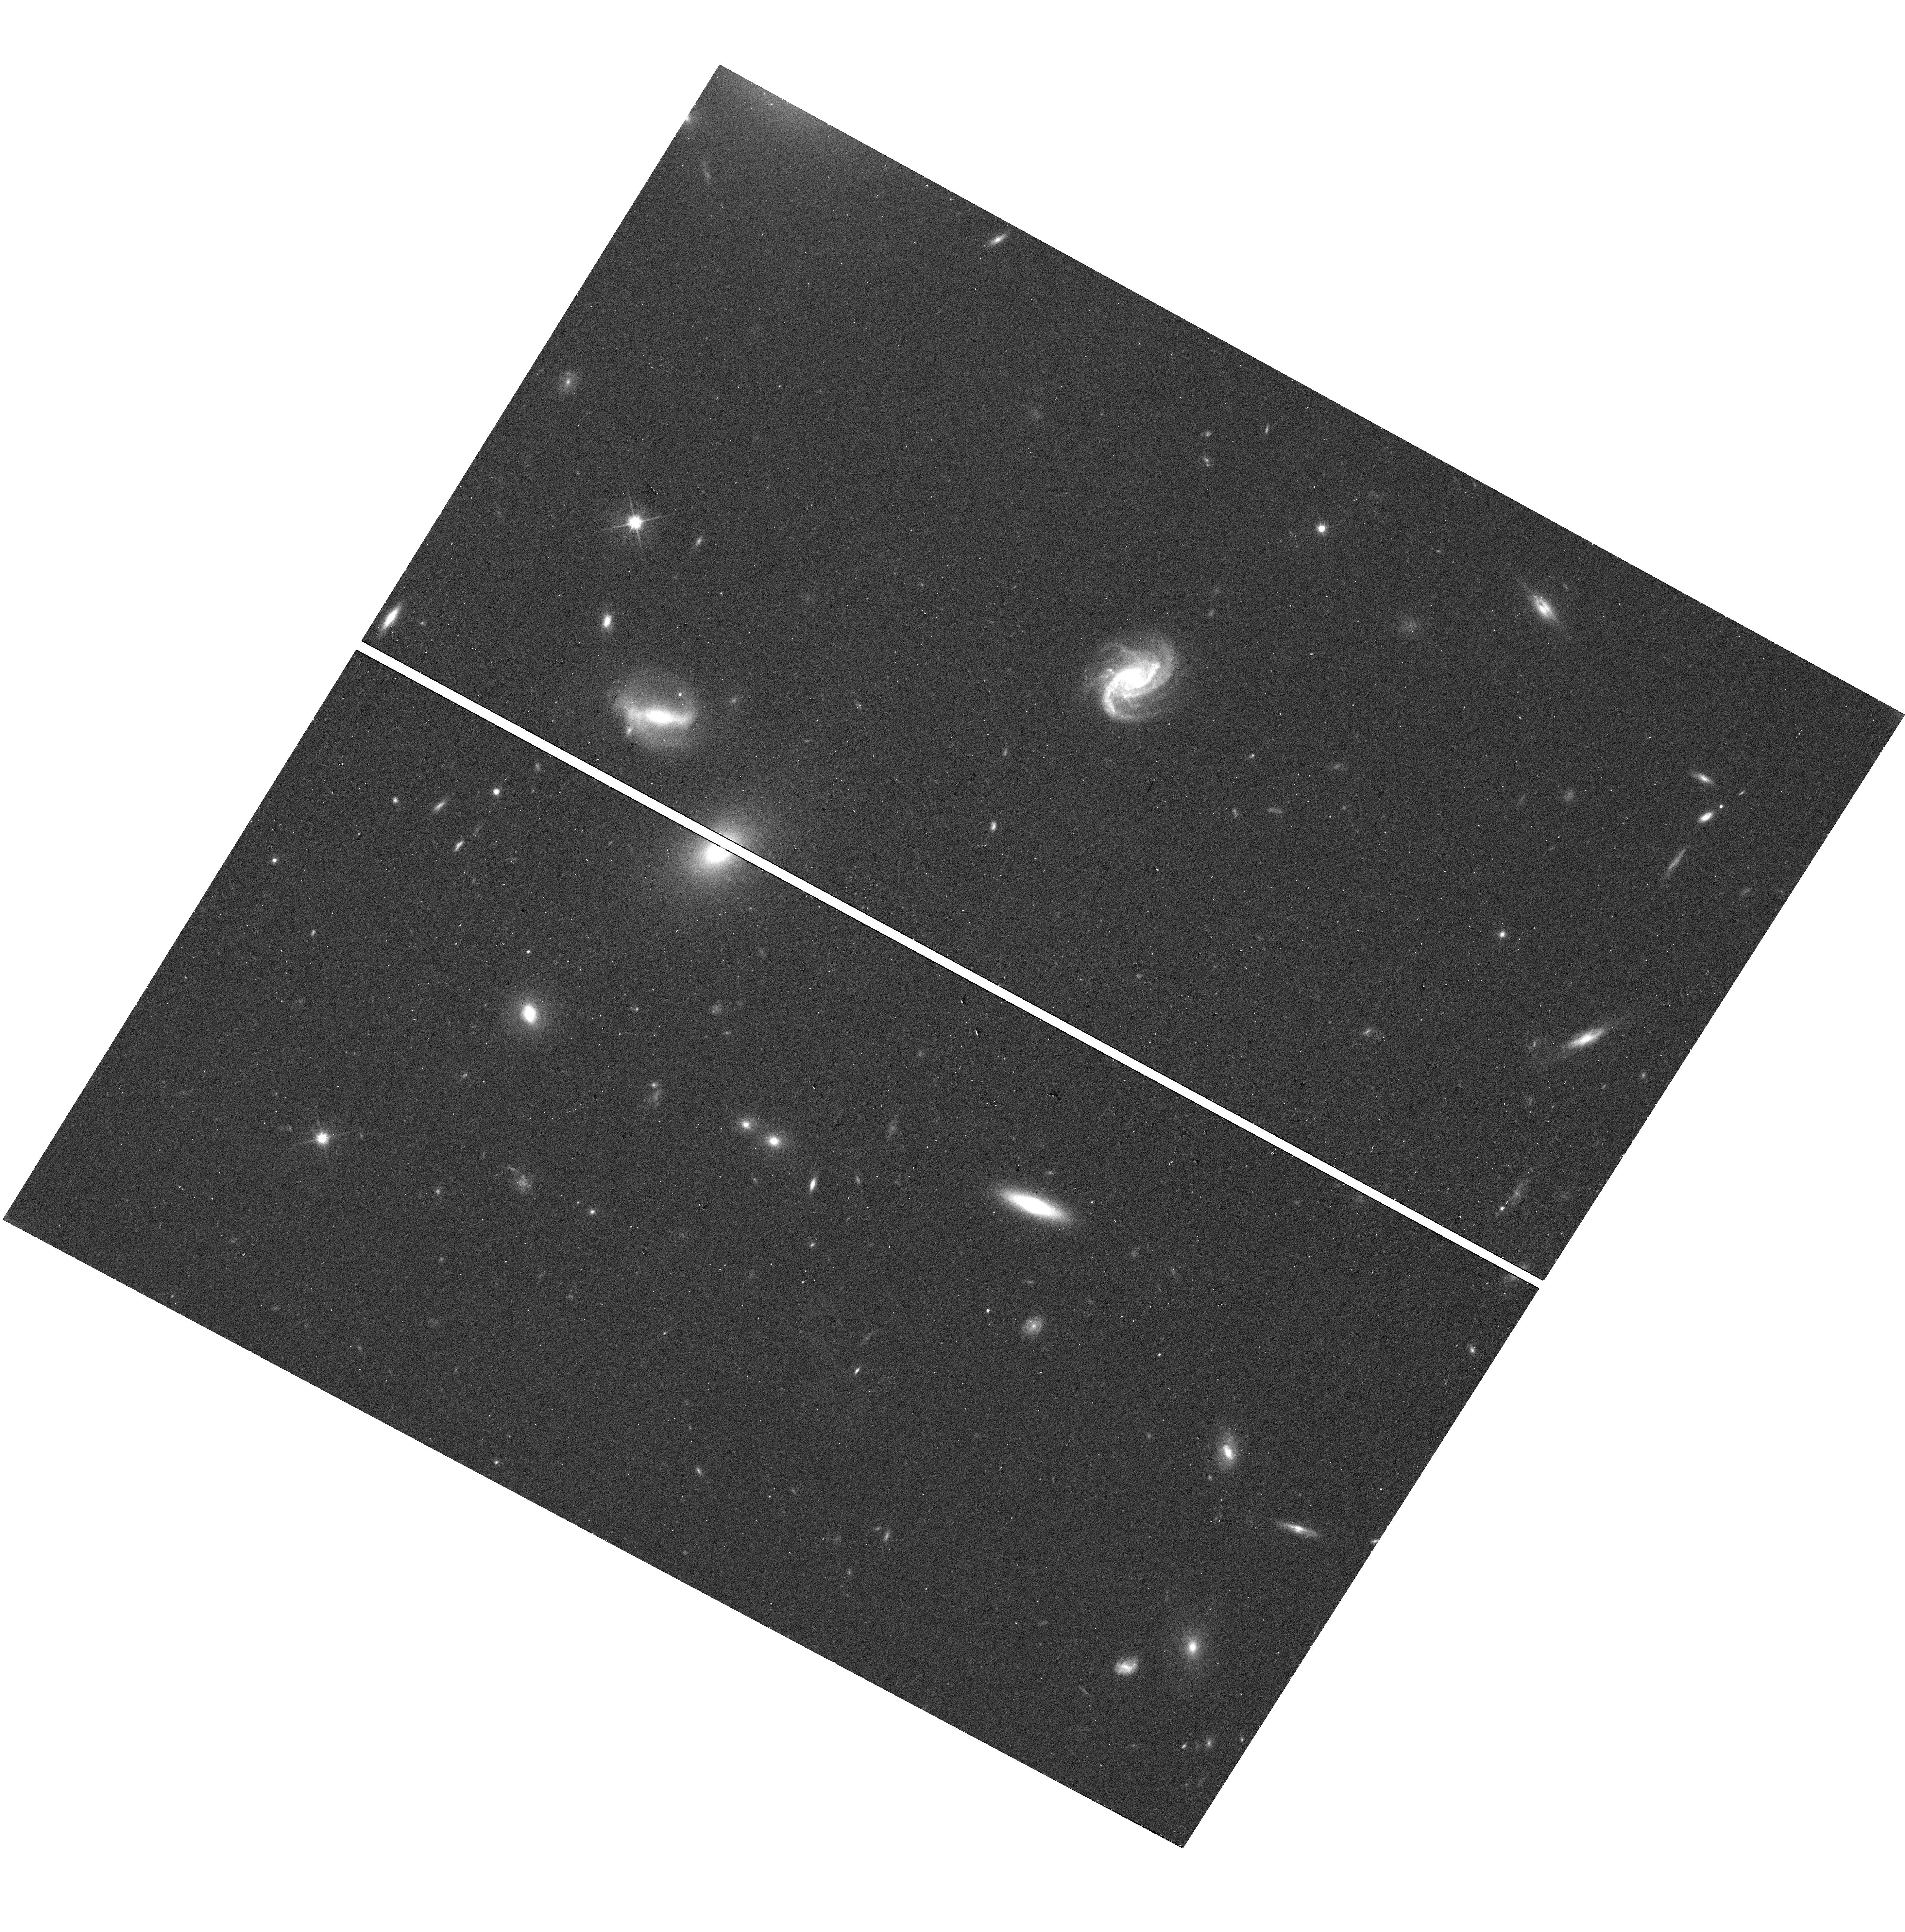
Target: SDSSJ100207.03+163048.6
Instrument: WFC3/UVIS
Filter: F600LP
Exposure: 12 min
Observation ID: hst_18195_02_wfc3_uvis_f600lp_ifrh02

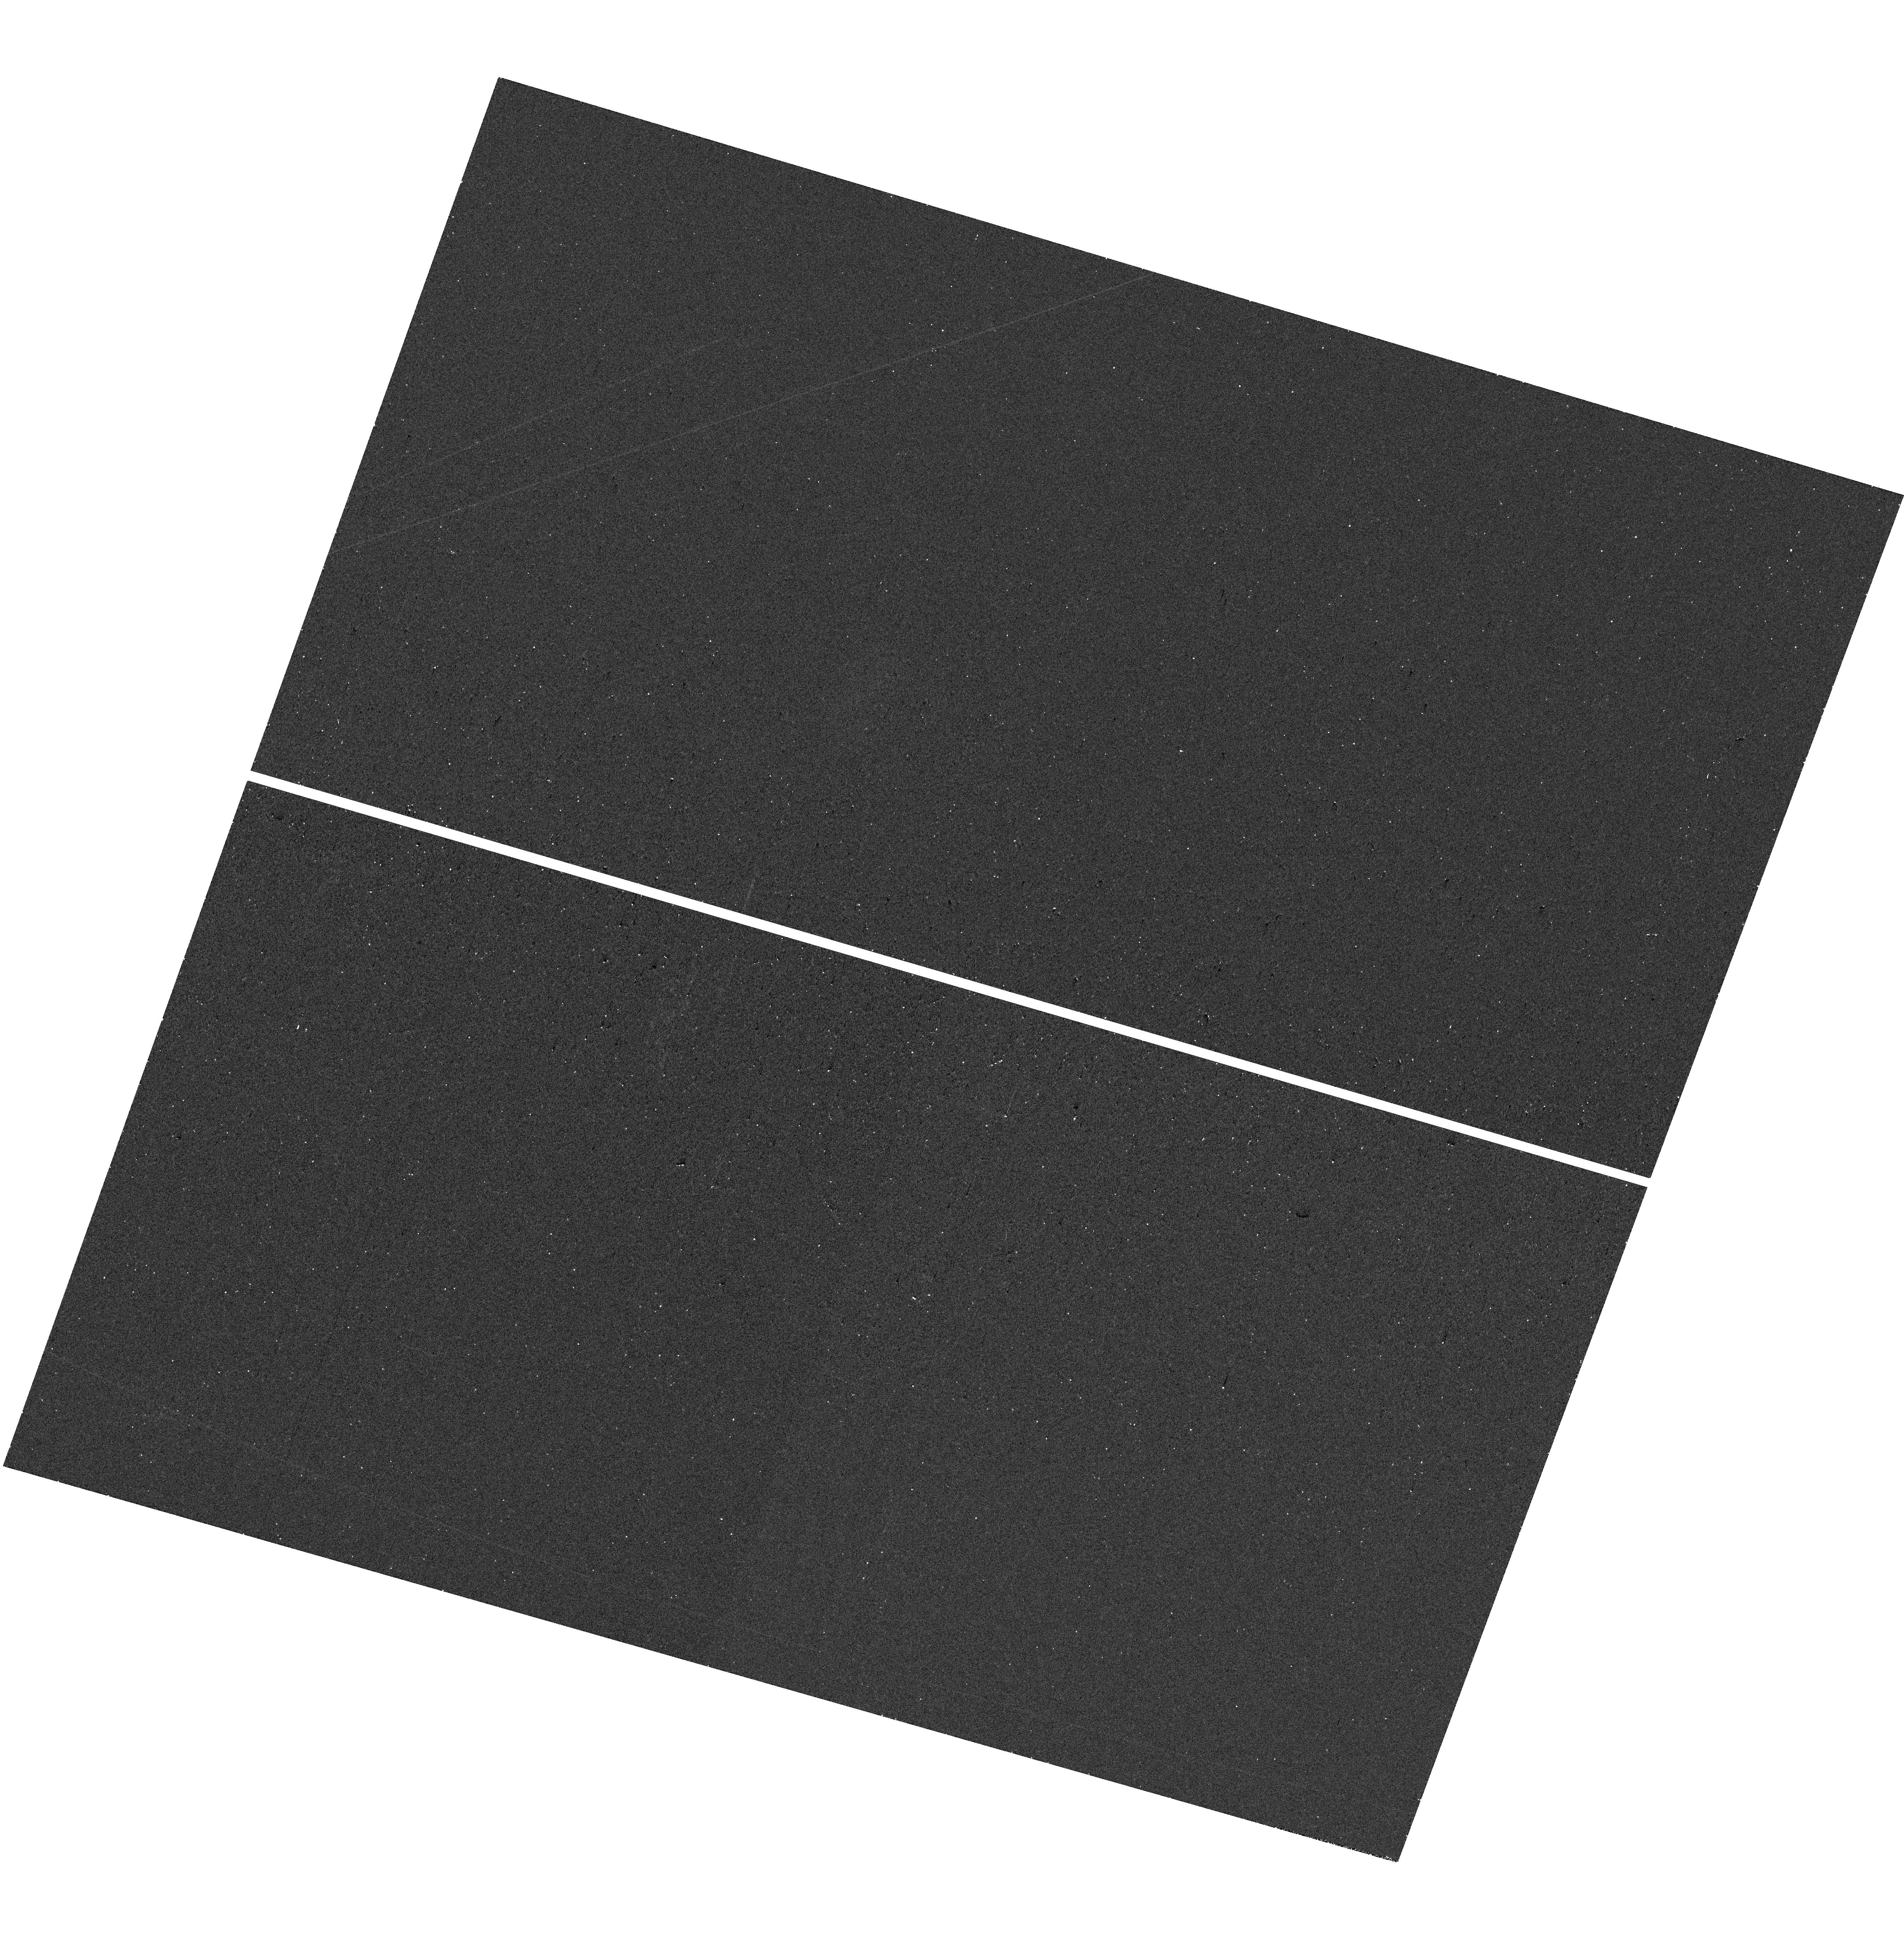
Target: SDSSJ094314.26+102348.7
Instrument: WFC3/UVIS
Filter: F300X
Exposure: 12 min
Observation ID: hst_18195_04_wfc3_uvis_f300x_ifrh04

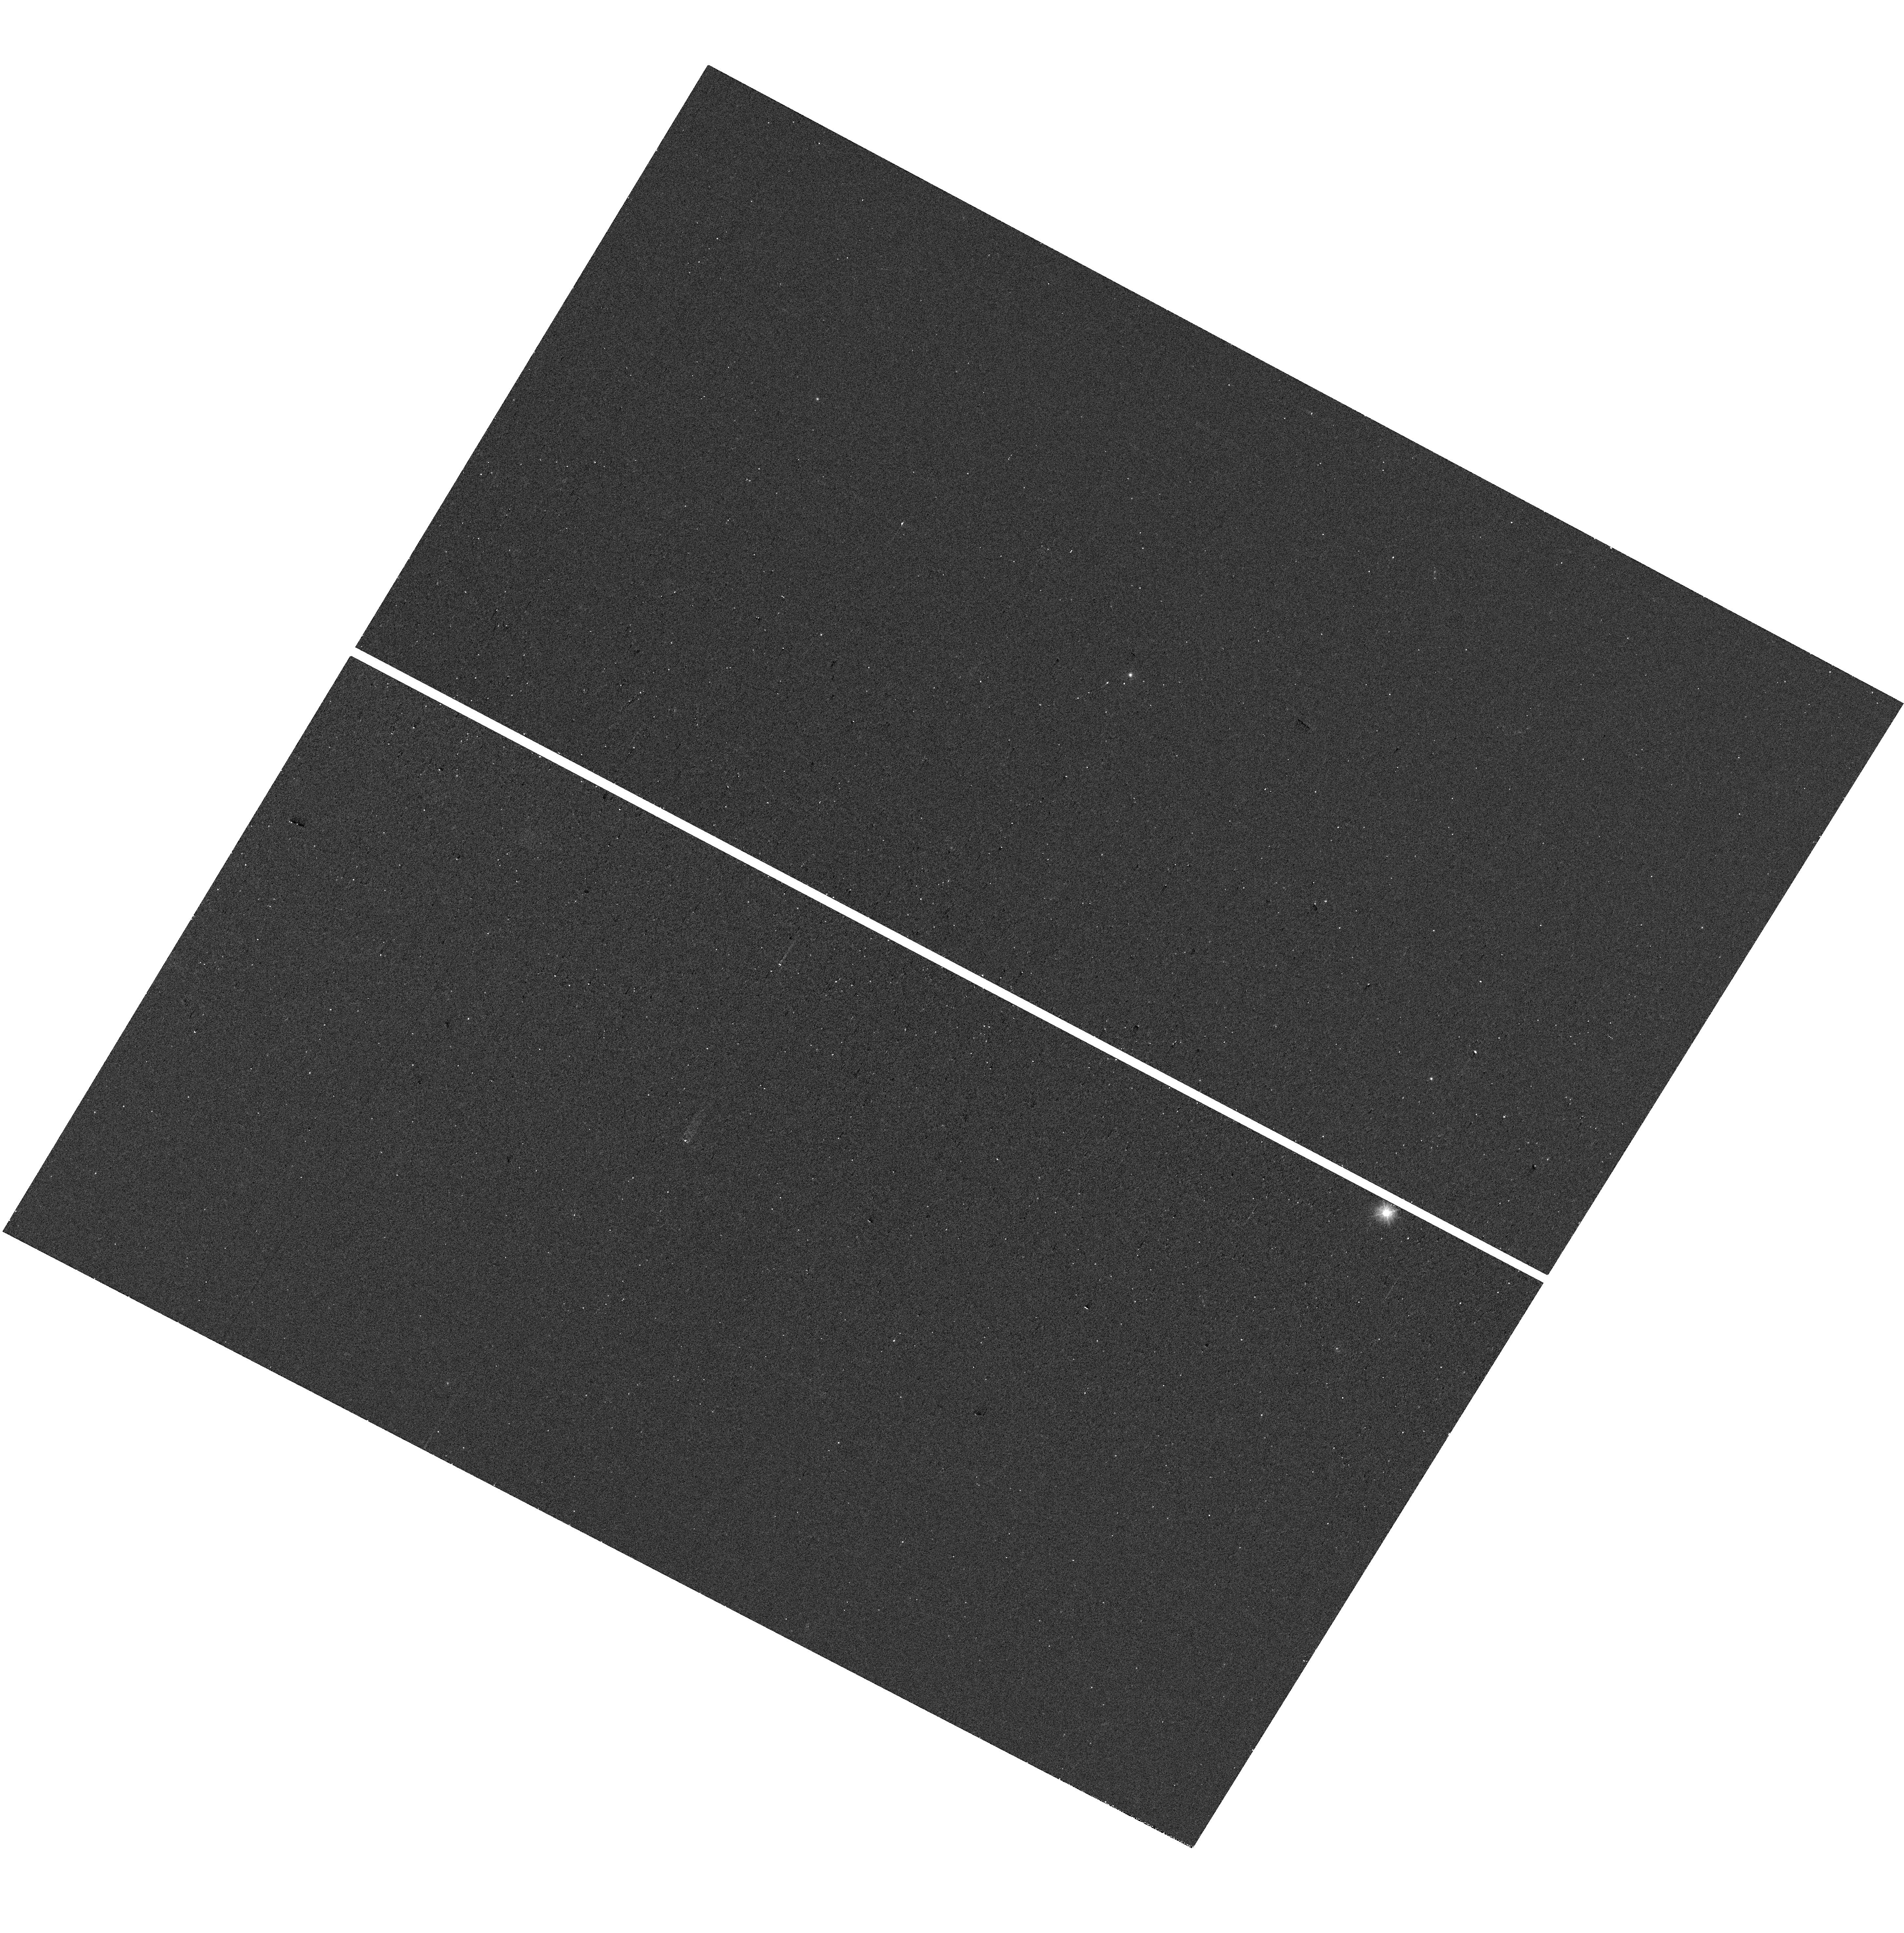
Target: SDSSJ101639.87+194048.4
Instrument: WFC3/UVIS
Filter: F300X
Exposure: 12 min
Observation ID: hst_18195_01_wfc3_uvis_f300x_ifrh01

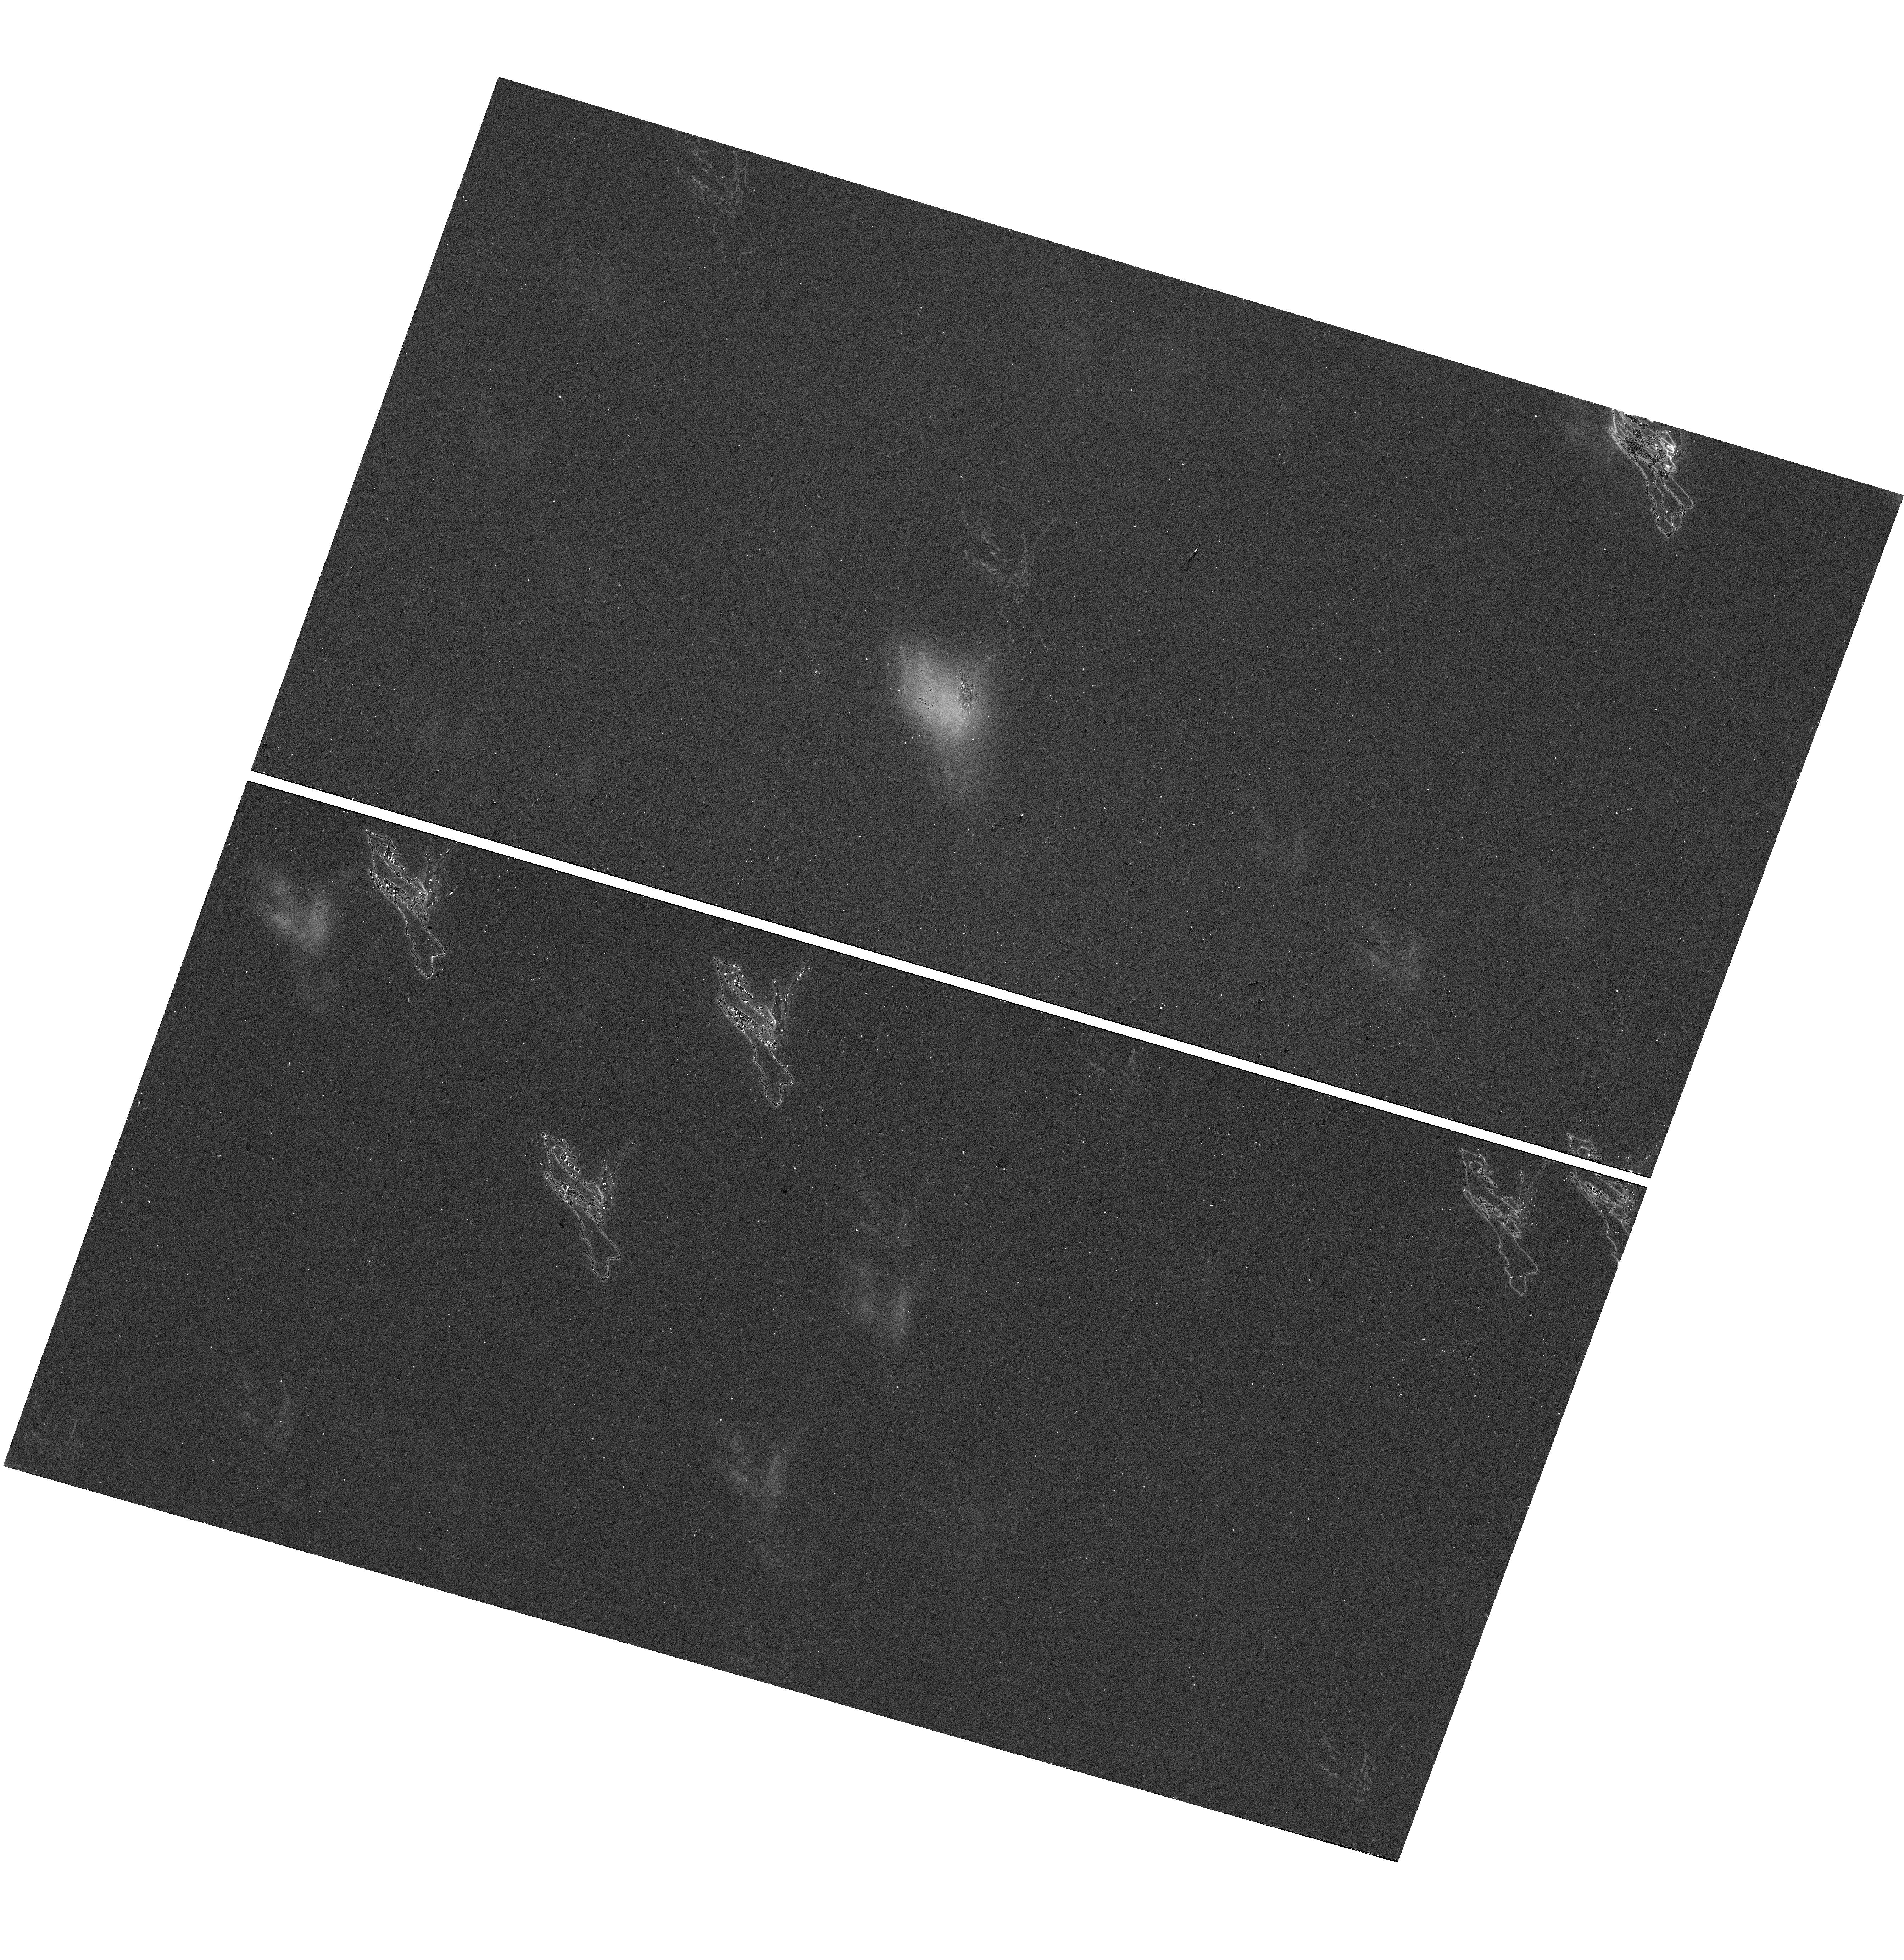
Target: SDSSJ094314.26+102348.7
Instrument: WFC3/UVIS
Filter: F350LP
Exposure: 8 min
Observation ID: hst_18195_04_wfc3_uvis_f350lp_ifrh04

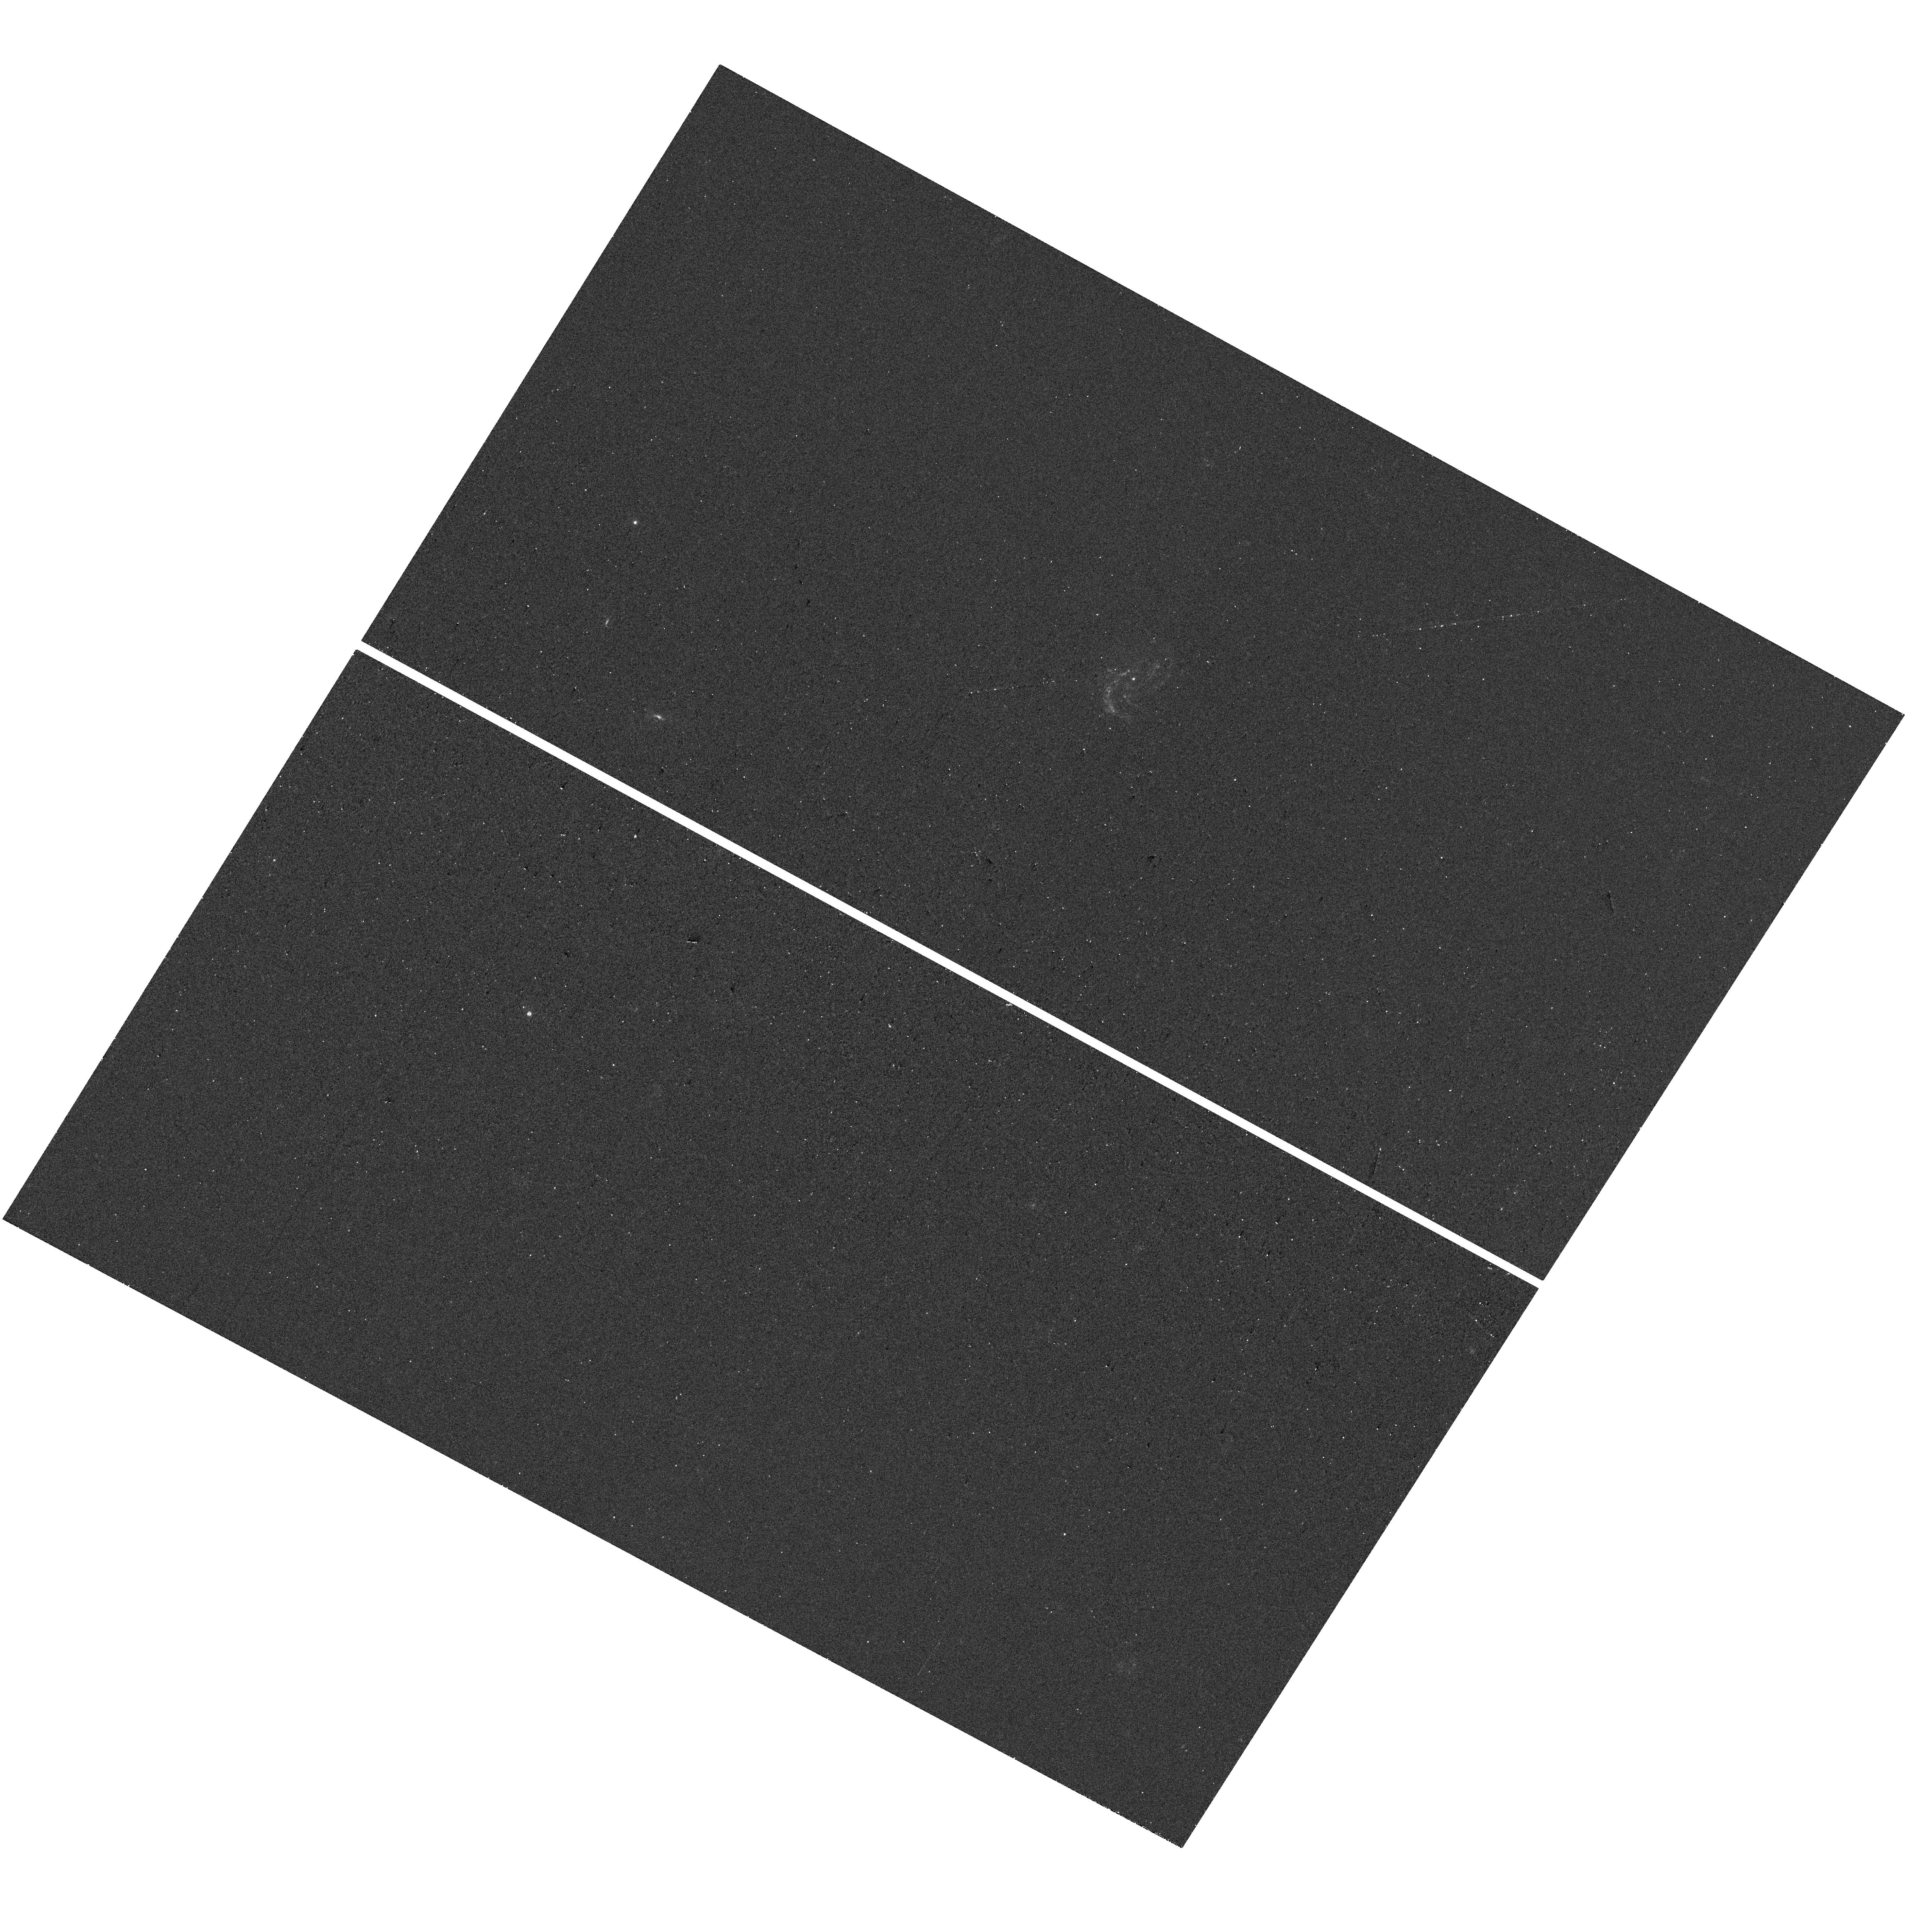
Target: SDSSJ100207.03+163048.6
Instrument: WFC3/UVIS
Filter: F300X
Exposure: 12 min
Observation ID: hst_18195_02_wfc3_uvis_f300x_ifrh02

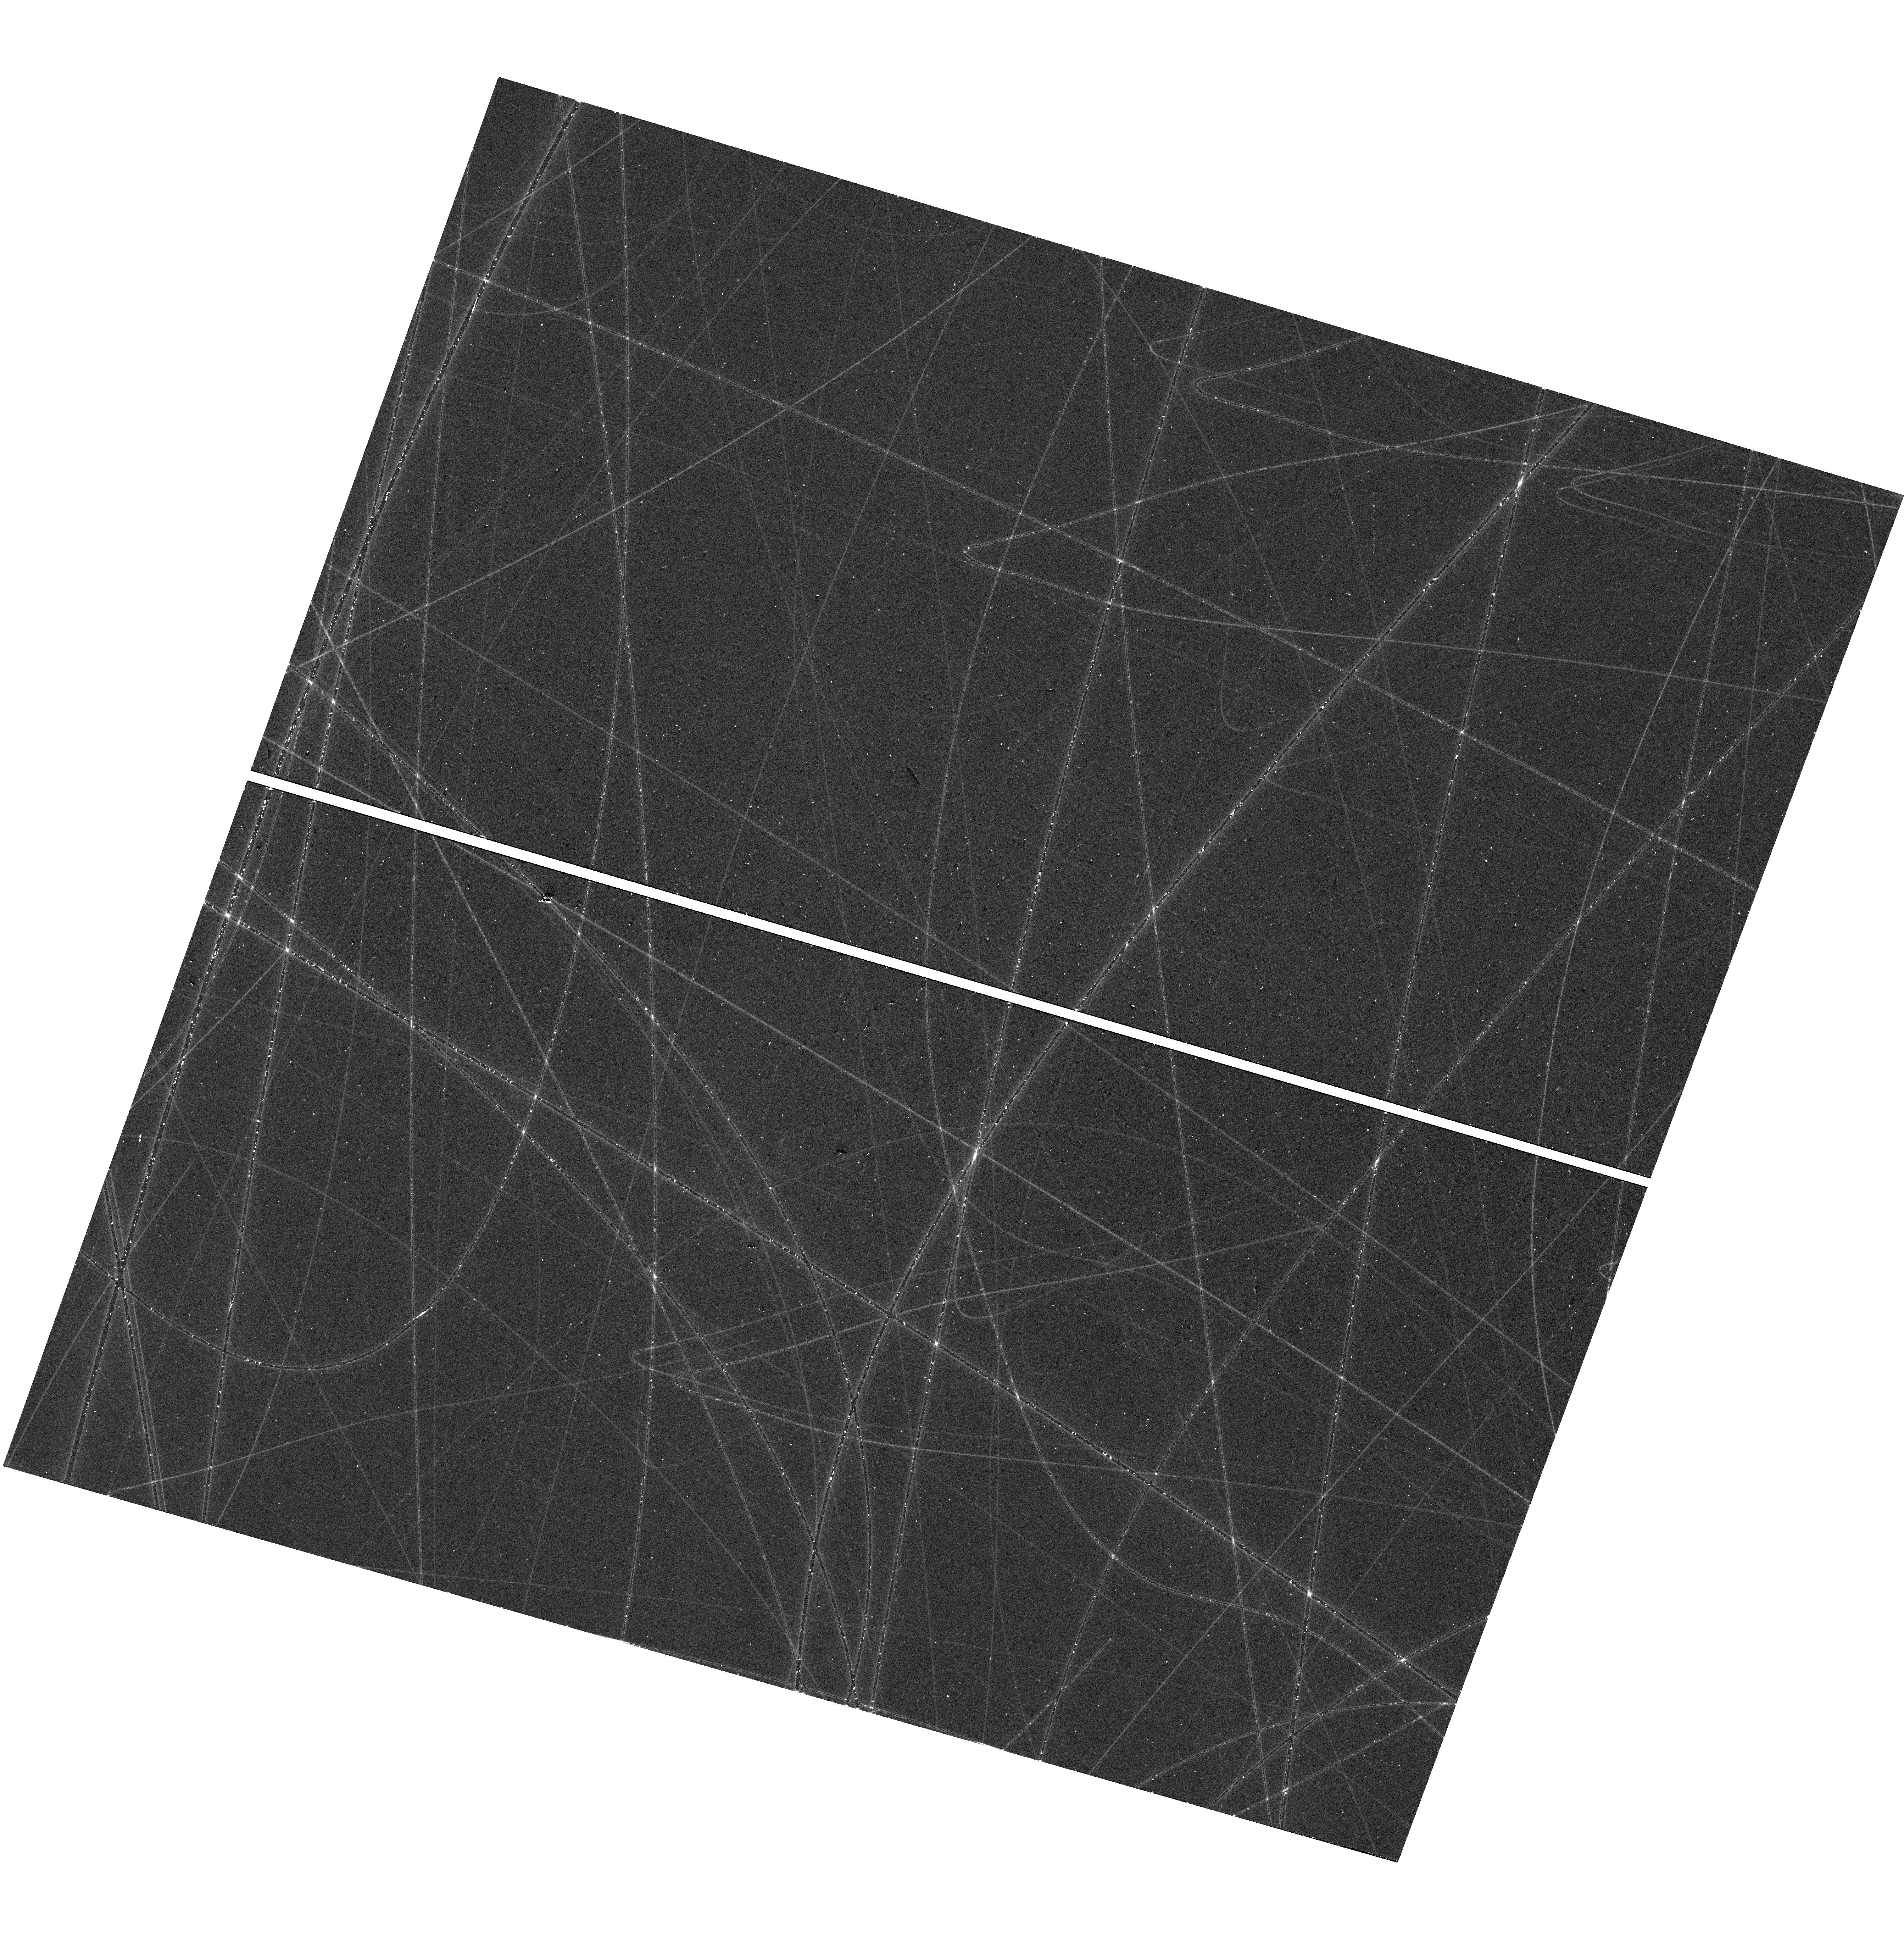
Target: SDSSJ094314.26+102348.7
Instrument: WFC3/UVIS
Filter: F600LP
Exposure: 12 min
Observation ID: hst_18195_04_wfc3_uvis_f600lp_ifrh04

X-ray properties of rapidly growing IMBHs from e-Rosita and high-resolution imaging of their host galaxies (PI: Chilingarian, Igor)

A population of intermediate black holes (IMBH) will allow us to solve one of the long-standing problems in modern astrophysics, the origin of supermassive black holes. We applied data mining to SDSS spectroscopic sample and identified 1928 type-I AGN candidates powered by `light' BHs (MBH<1e6). Then we used eROSITA-ERASS1 data release and identified 206 X-ray counterparts to these sources. 6 of them turned out to be rapidly growing black holes accreting at the rates 50-250% of the Eddington. We propose to observe them with Chandra to measure X-ray spectral slopes to relate them to normal SMBHs, and use HST WFC3 to get high-resolution images of their host galaxies to double the number of X-ray confirmed Eddington-limited IMBHs and get the first insight on structural properties their hosts.